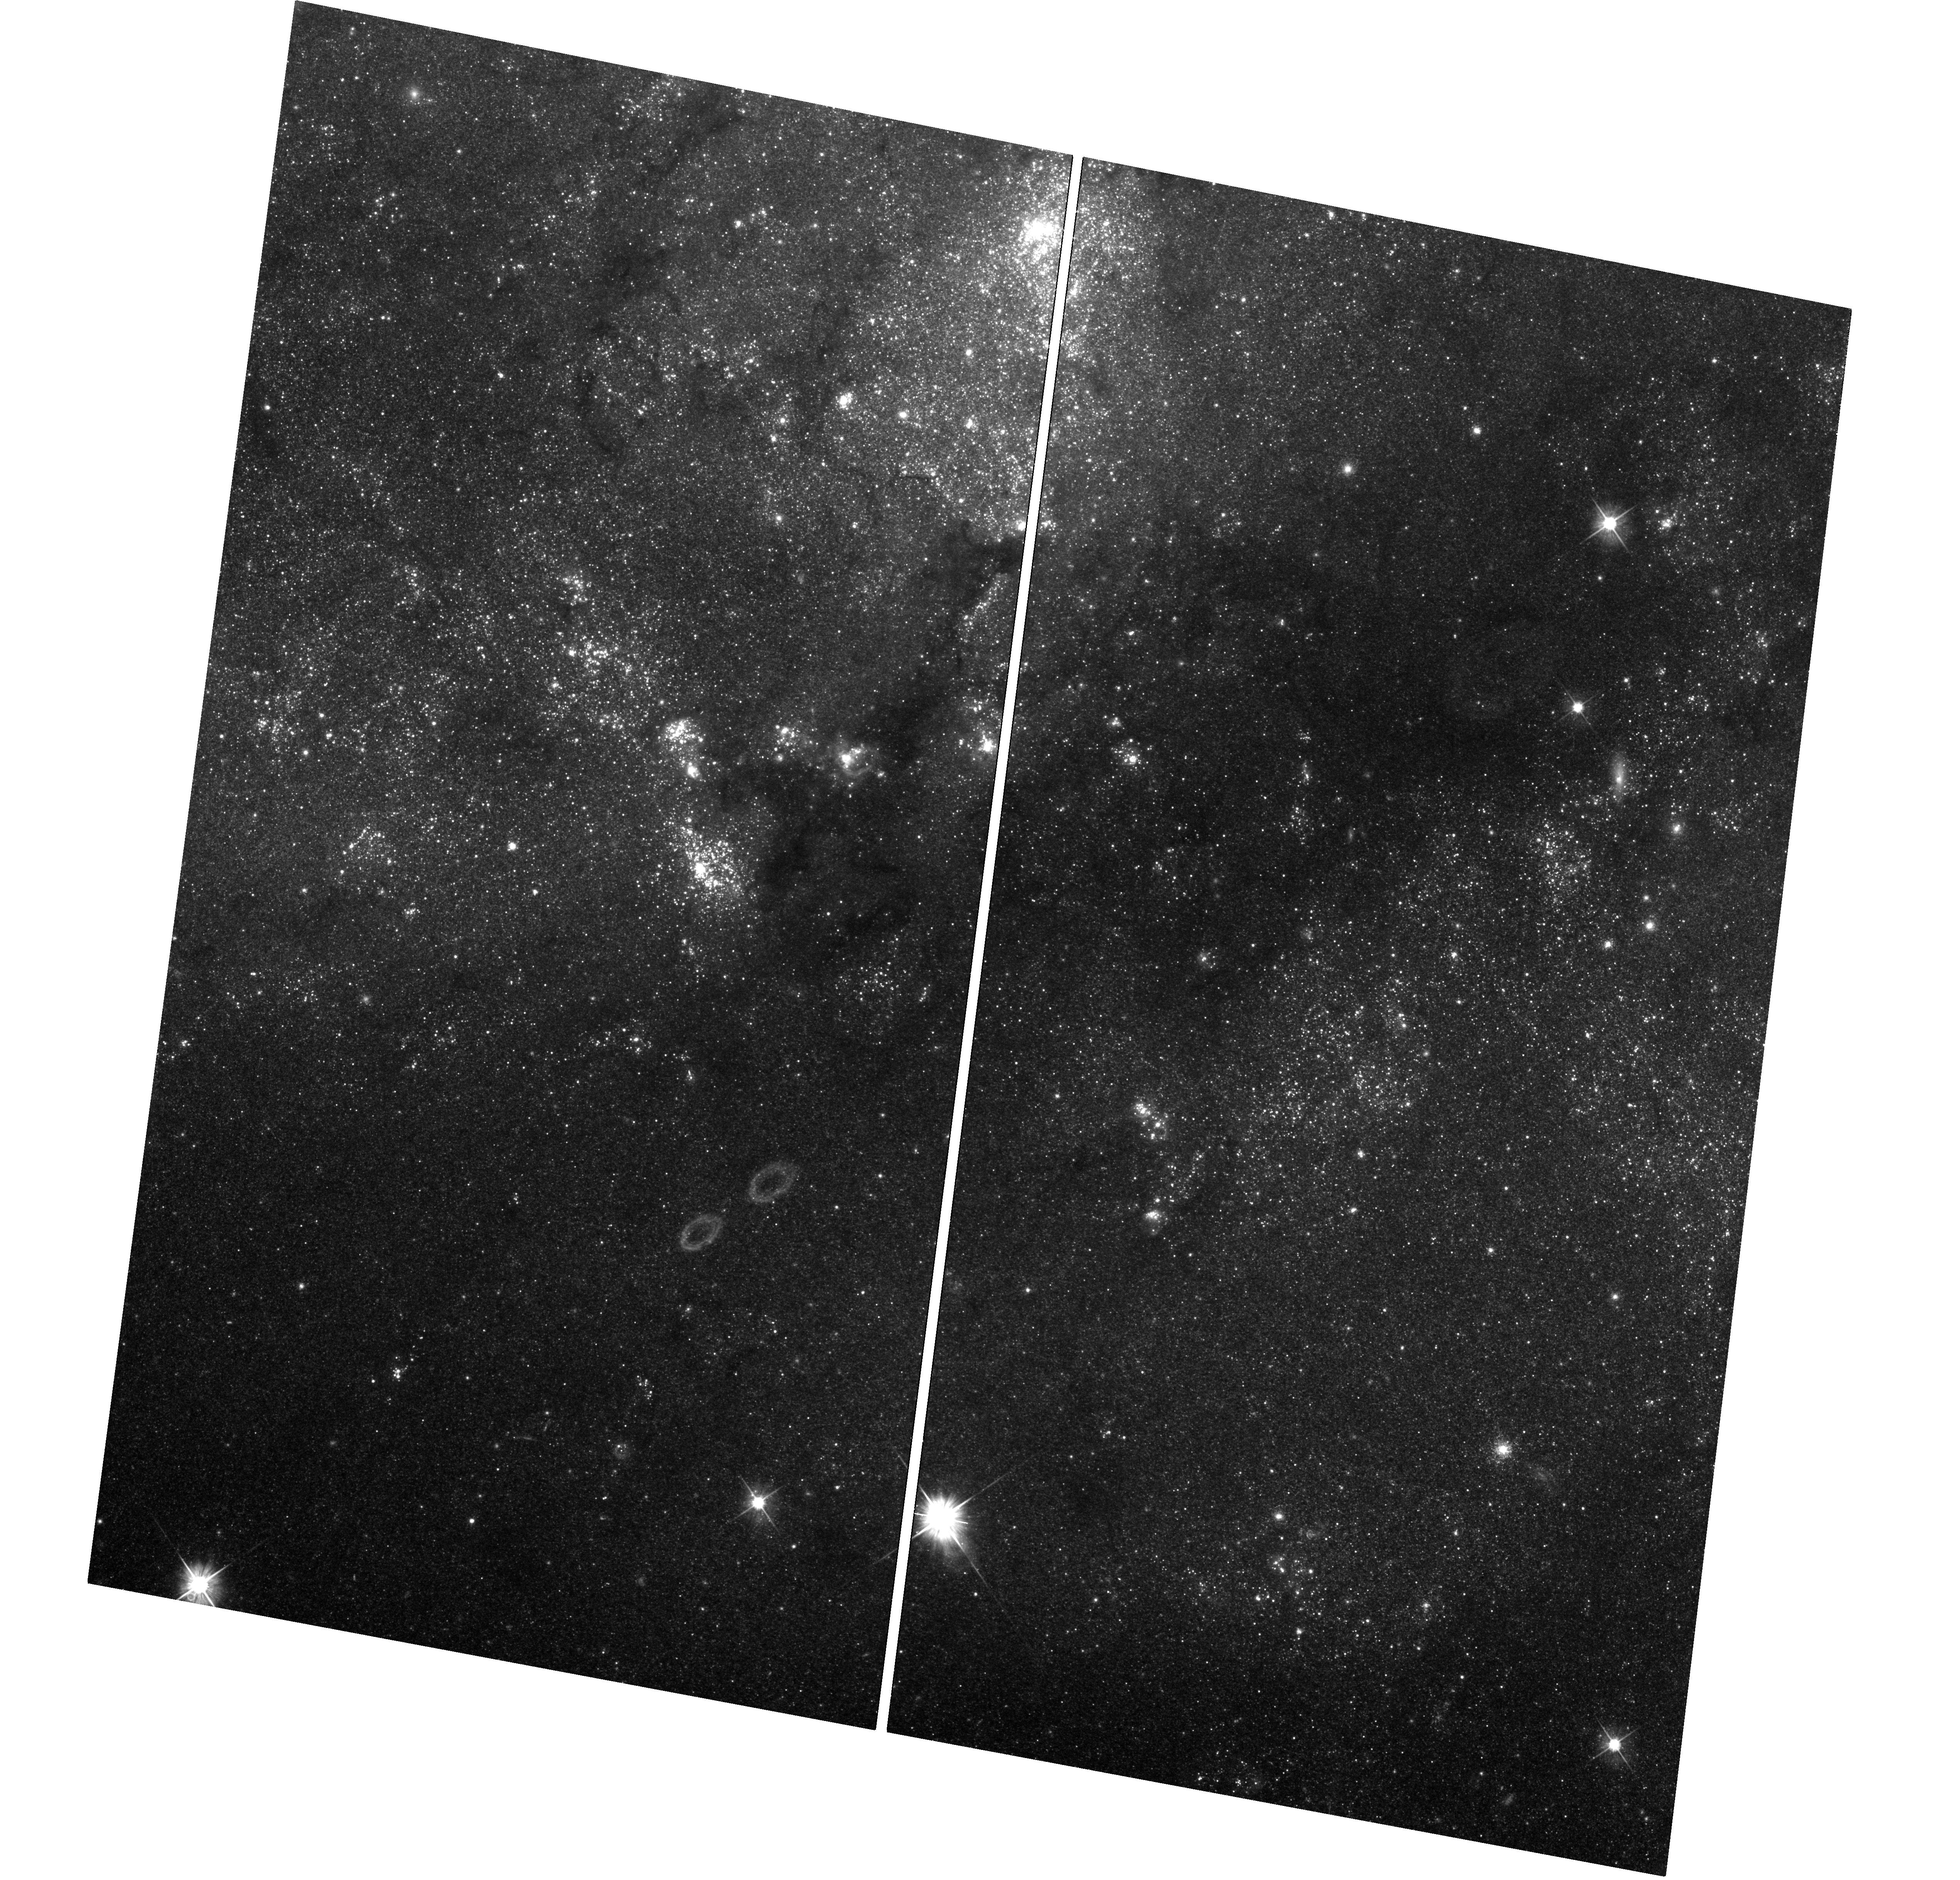
Target: SN-2011FE-EPOCH2UVIS. Instrument: WFC3/UVIS. Filter: F555W. Exposure: 1.4 h. Observation ID: hst_14166_02_wfc3_uvis_f555w_iczj02

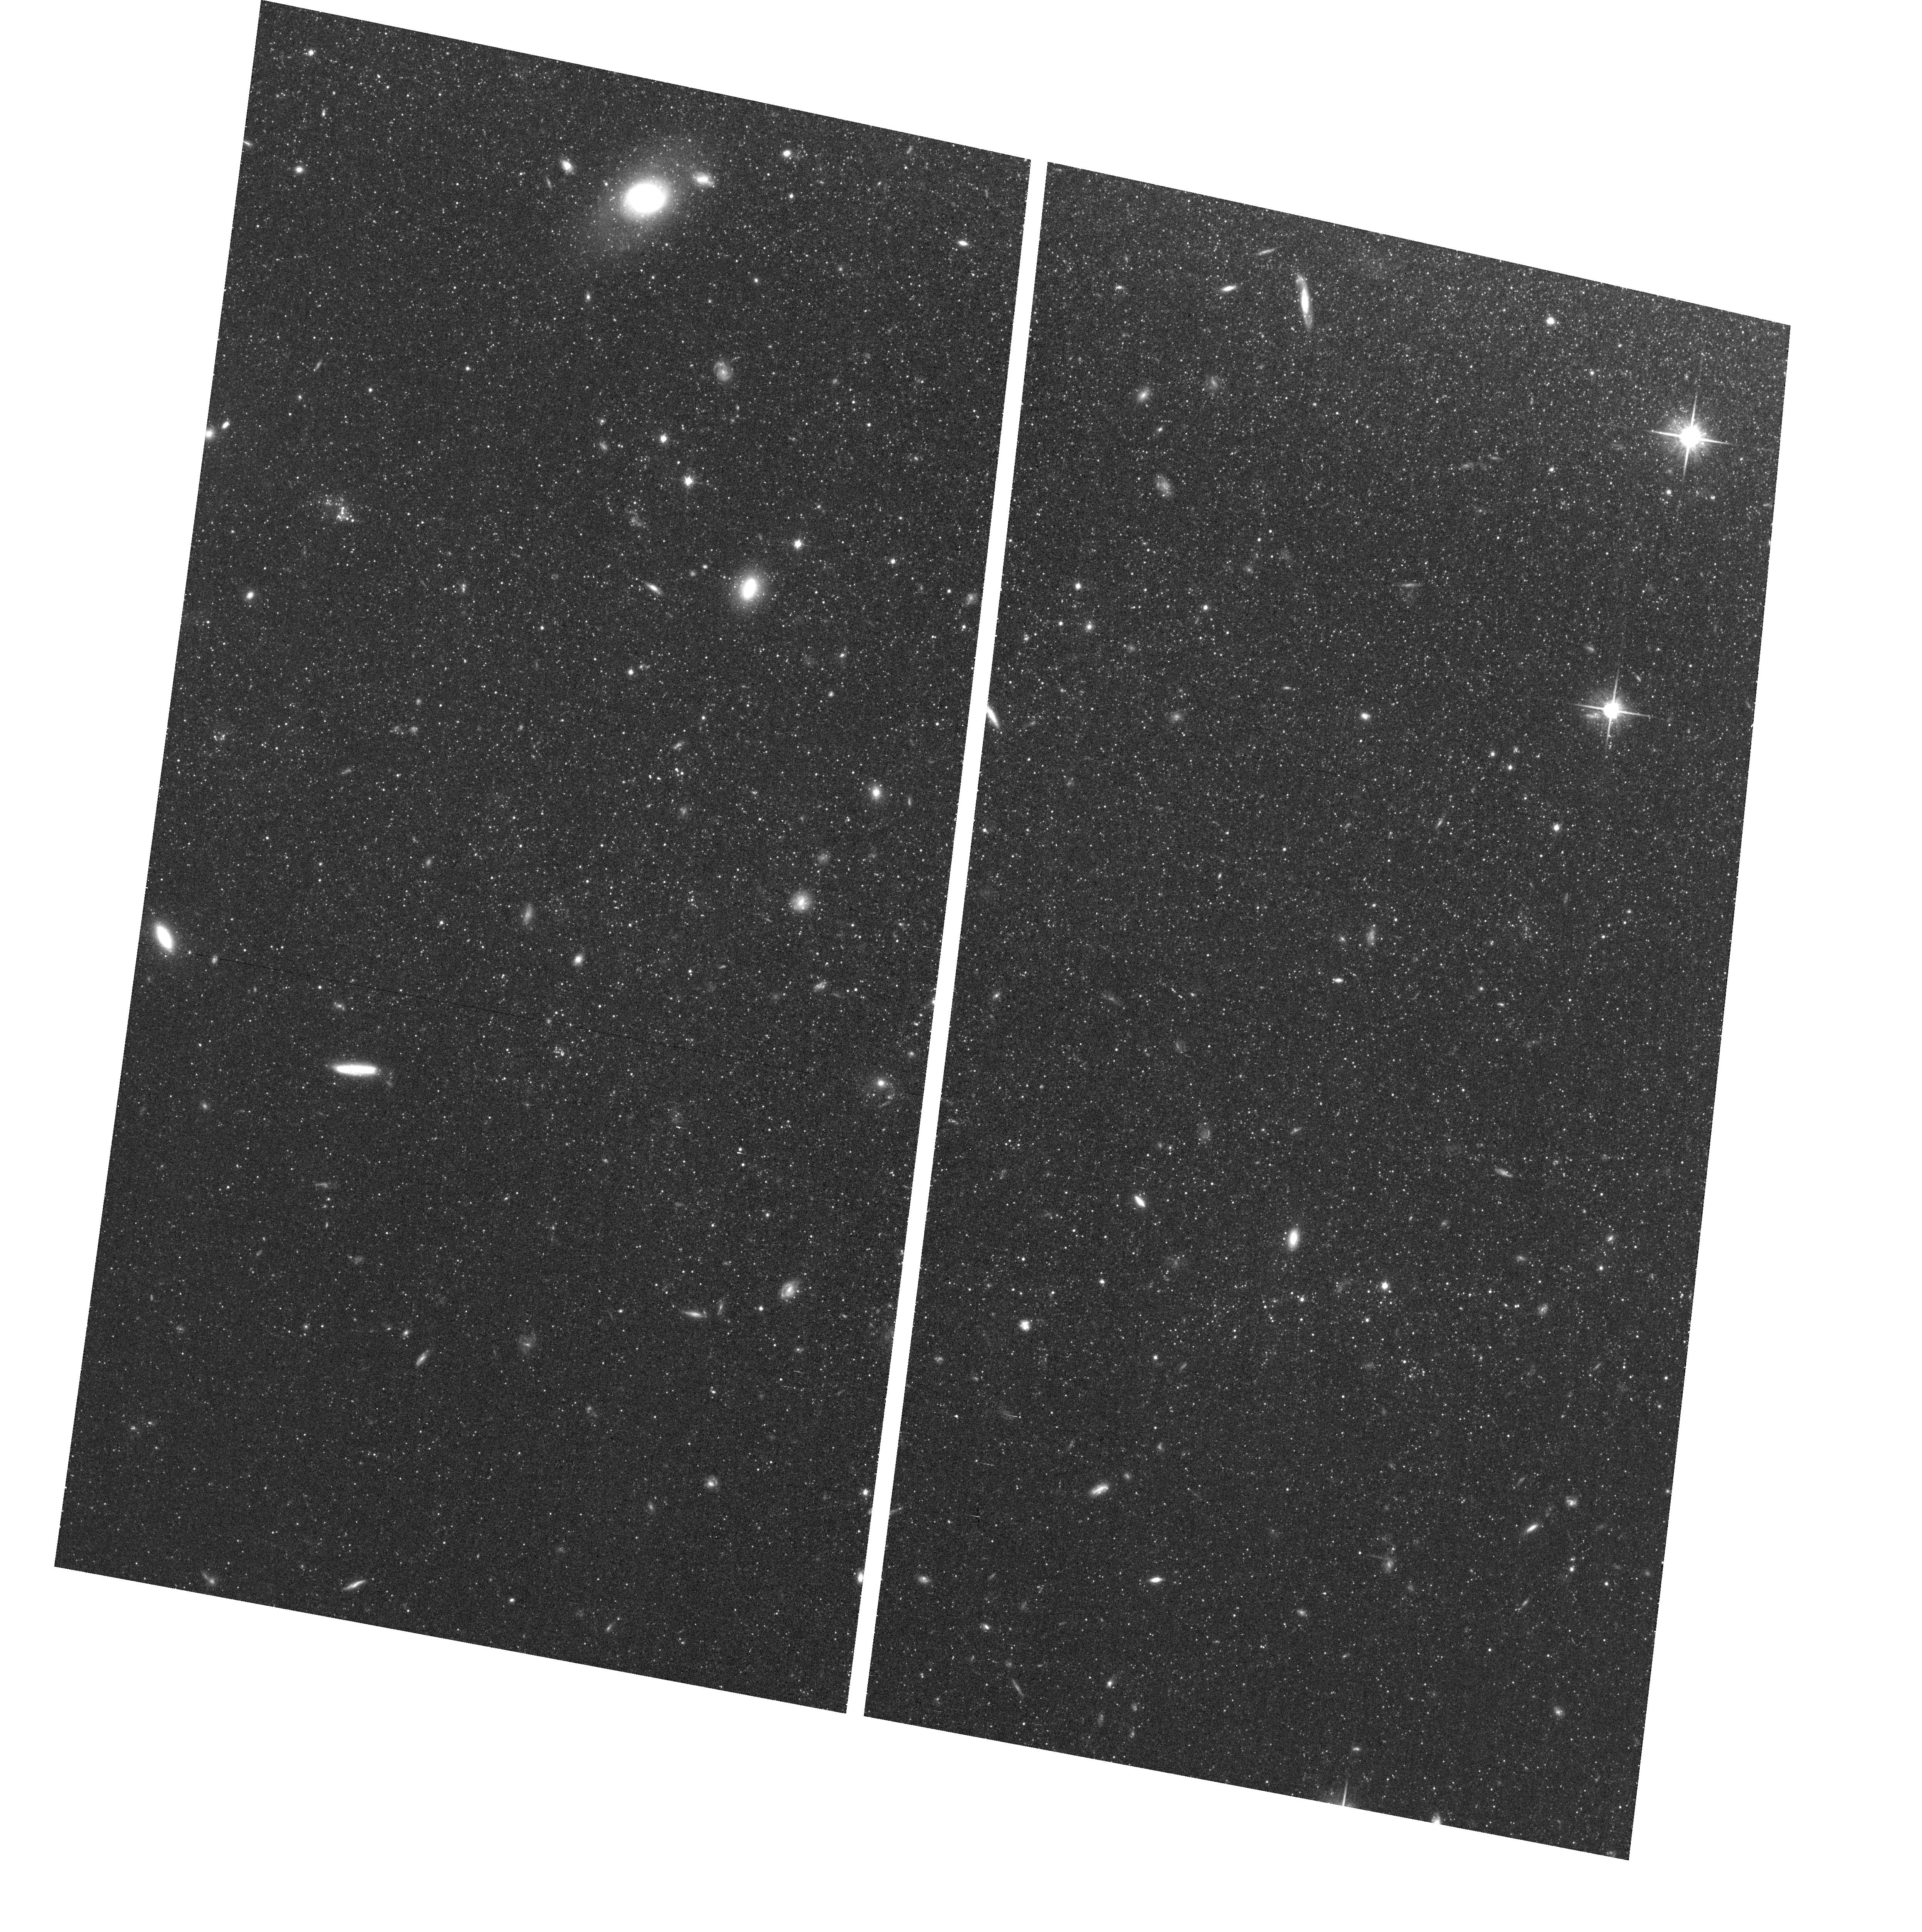
Target: field at RA 210.889°, Dec 54.224°. Instrument: ACS/WFC. Filter: F814W. Exposure: 36 min. Observation ID: hst_14166_01_acs_wfc_f814w_jczj01

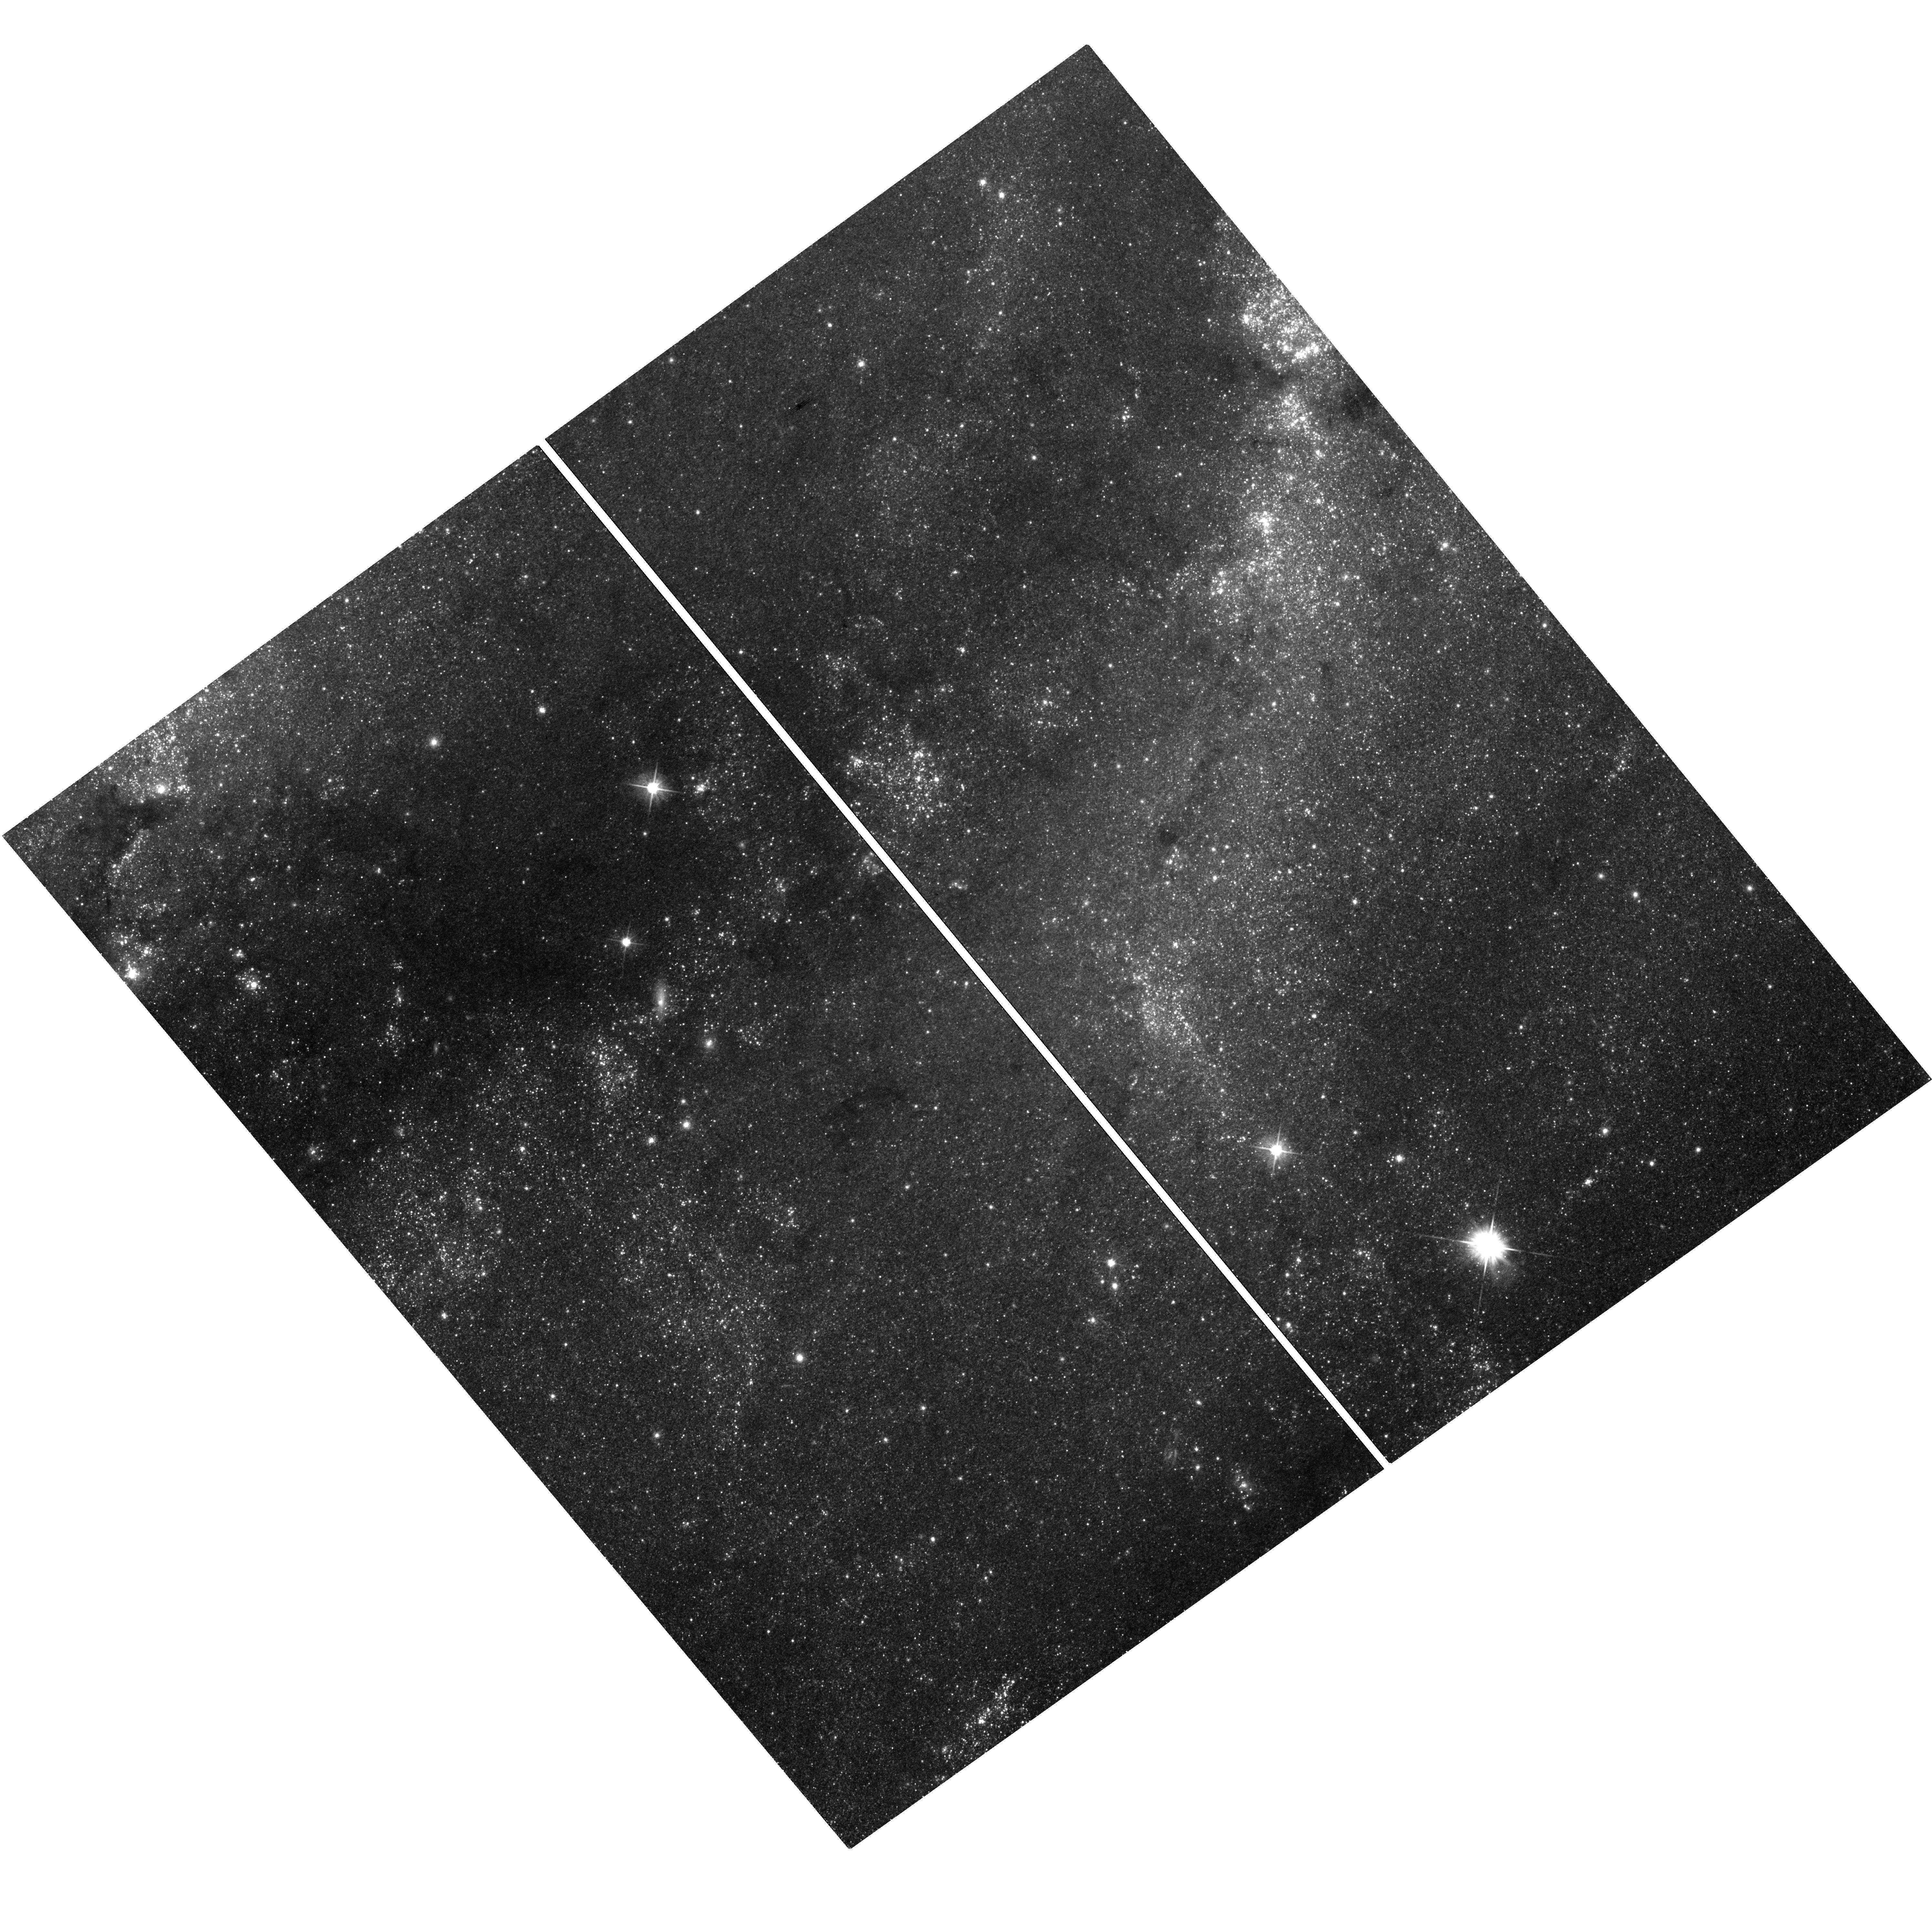
Target: SN-2011FE-EPOCH1. Instrument: WFC3/UVIS. Filter: F555W. Exposure: 23 min. Observation ID: hst_14166_01_wfc3_uvis_f555w_iczj01

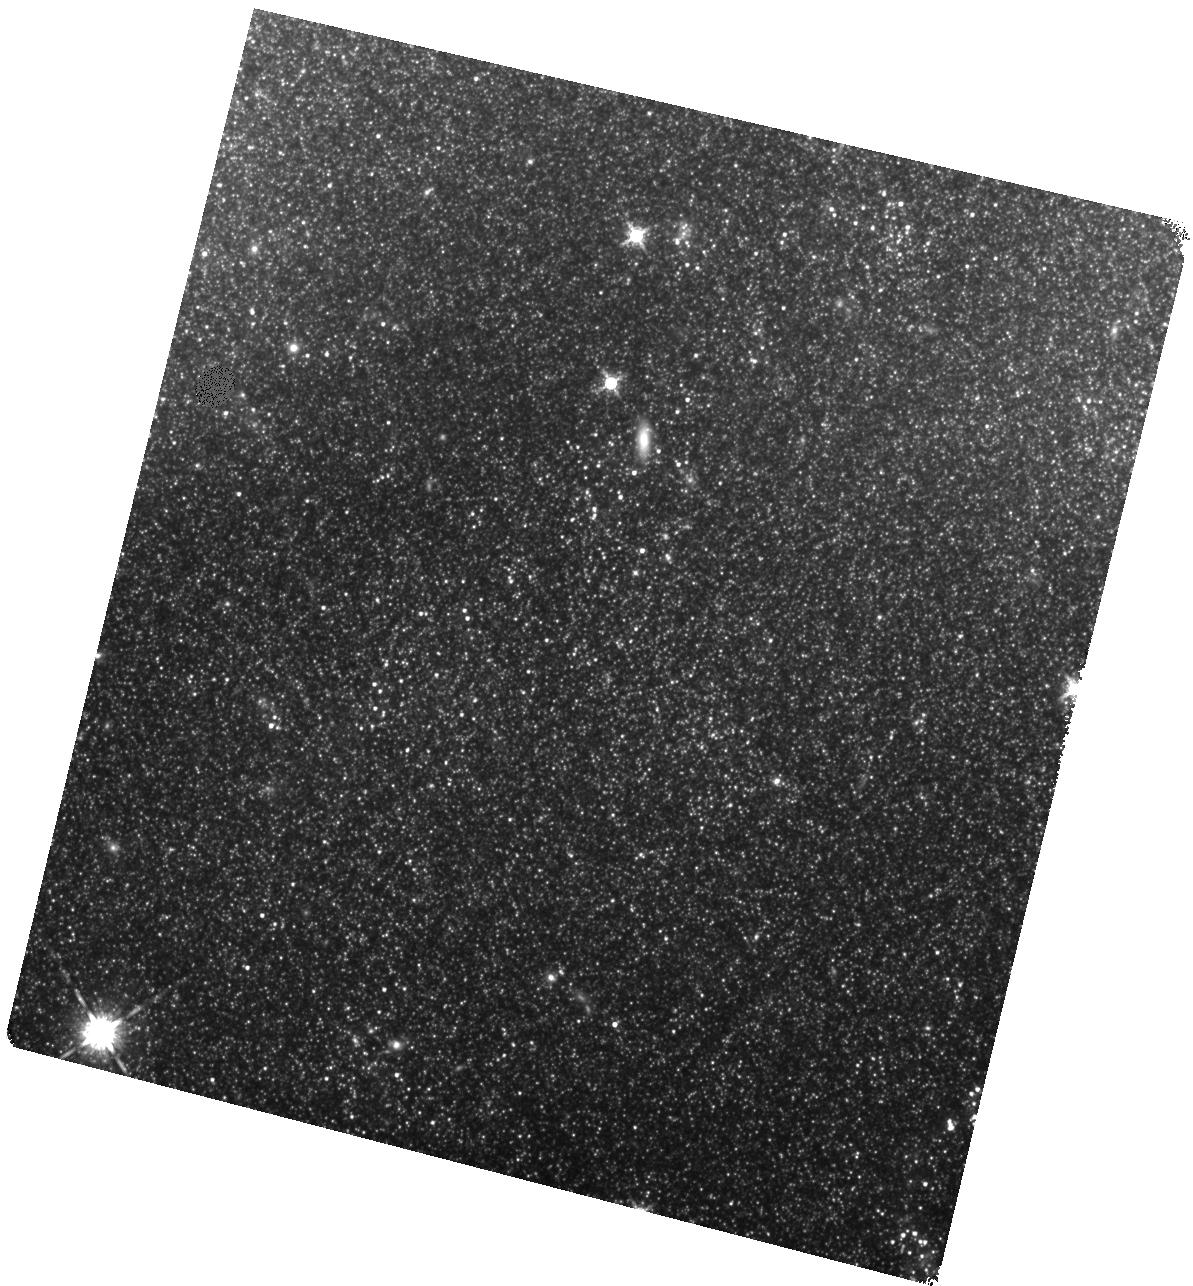
Target: SN-2011FE-EPOCH2IR. Instrument: WFC3/IR. Filter: F160W. Exposure: 2.4 h. Observation ID: hst_14166_03_wfc3_ir_f160w_iczj03

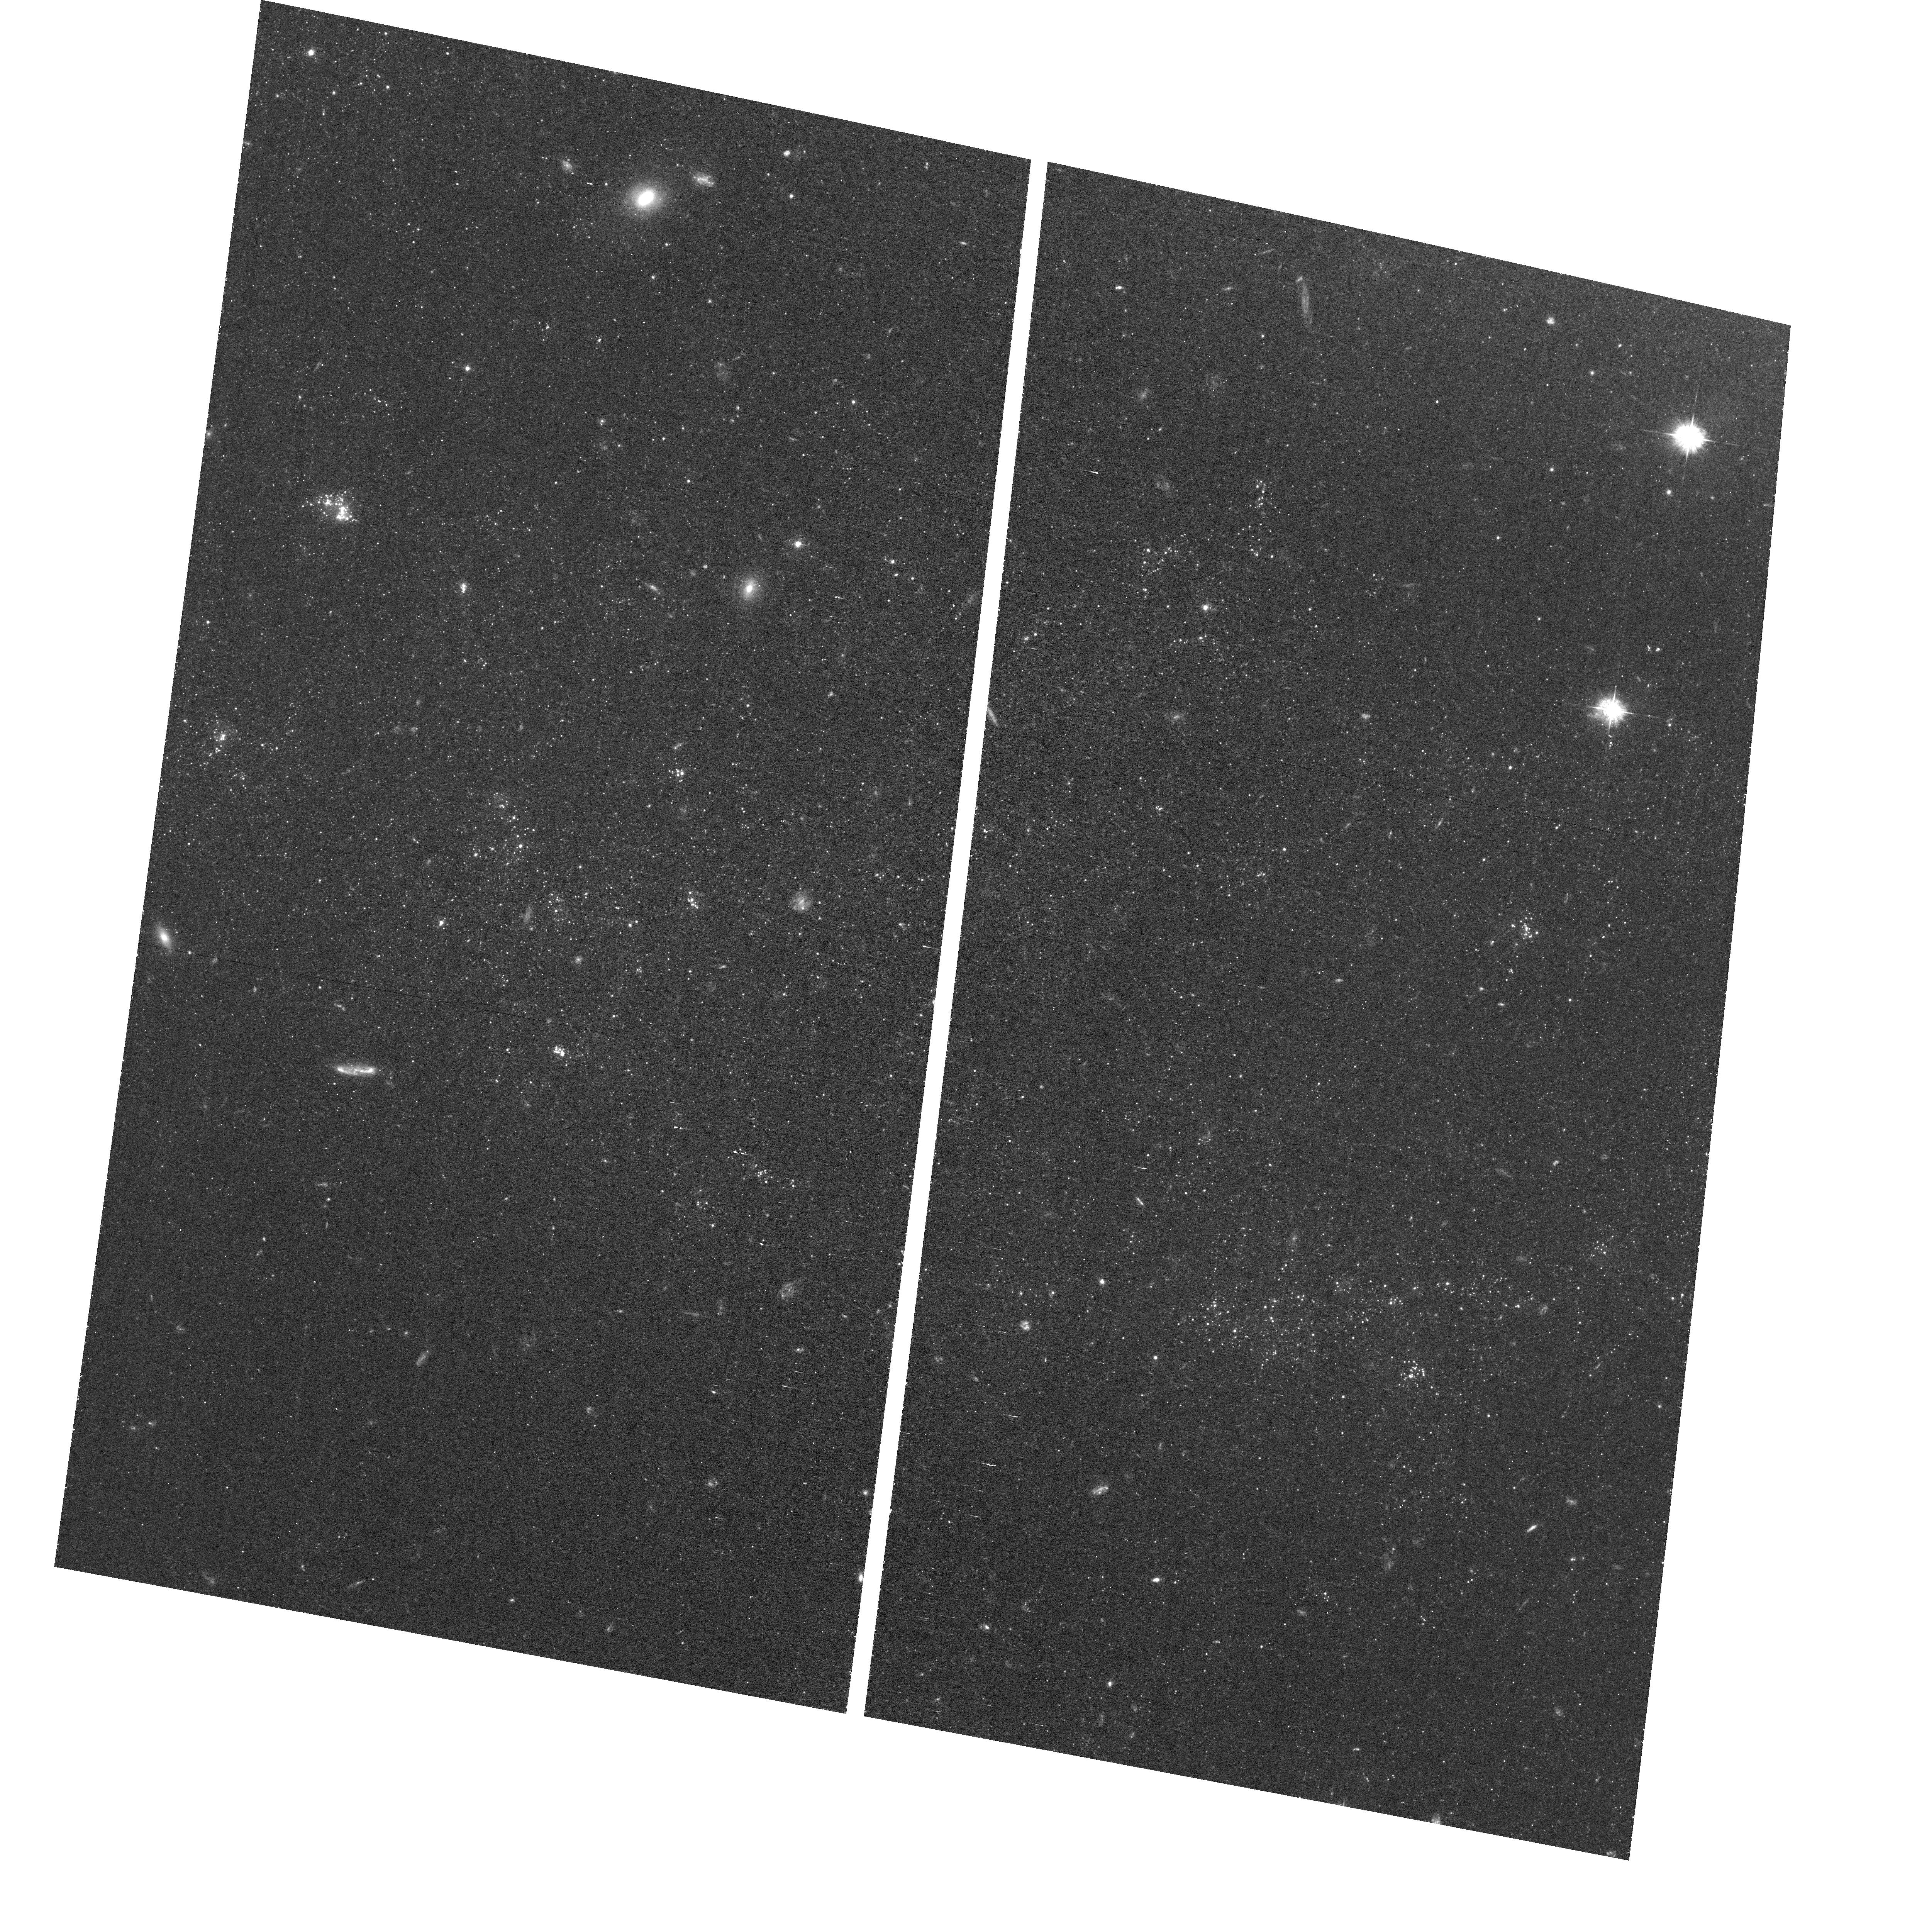
Target: field at RA 210.889°, Dec 54.224°. Instrument: ACS/WFC. Filter: F435W. Exposure: 1.2 h. Observation ID: hst_14166_01_acs_wfc_f435w_jczj01

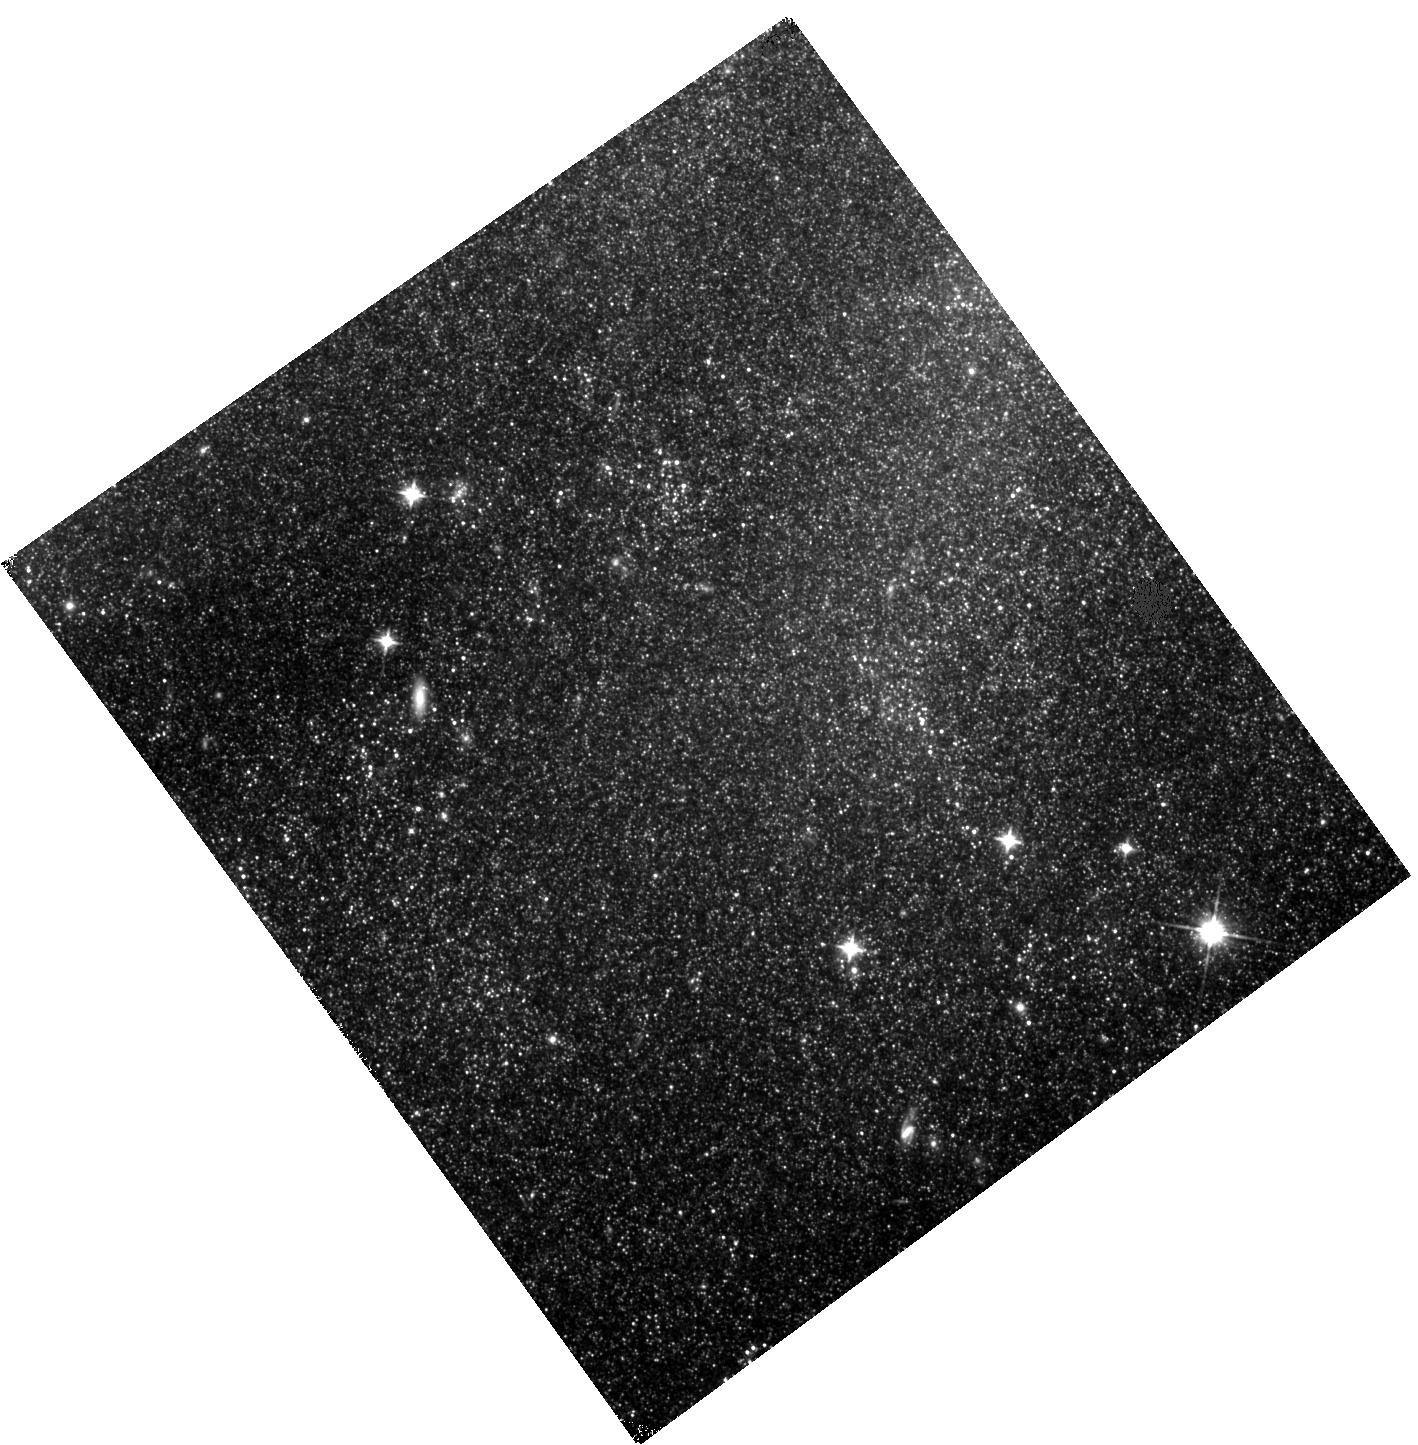
Target: SN-2011FE-EPOCH1. Instrument: WFC3/IR. Filter: F110W. Exposure: 27 min. Observation ID: hst_14166_01_wfc3_ir_f110w_iczj01

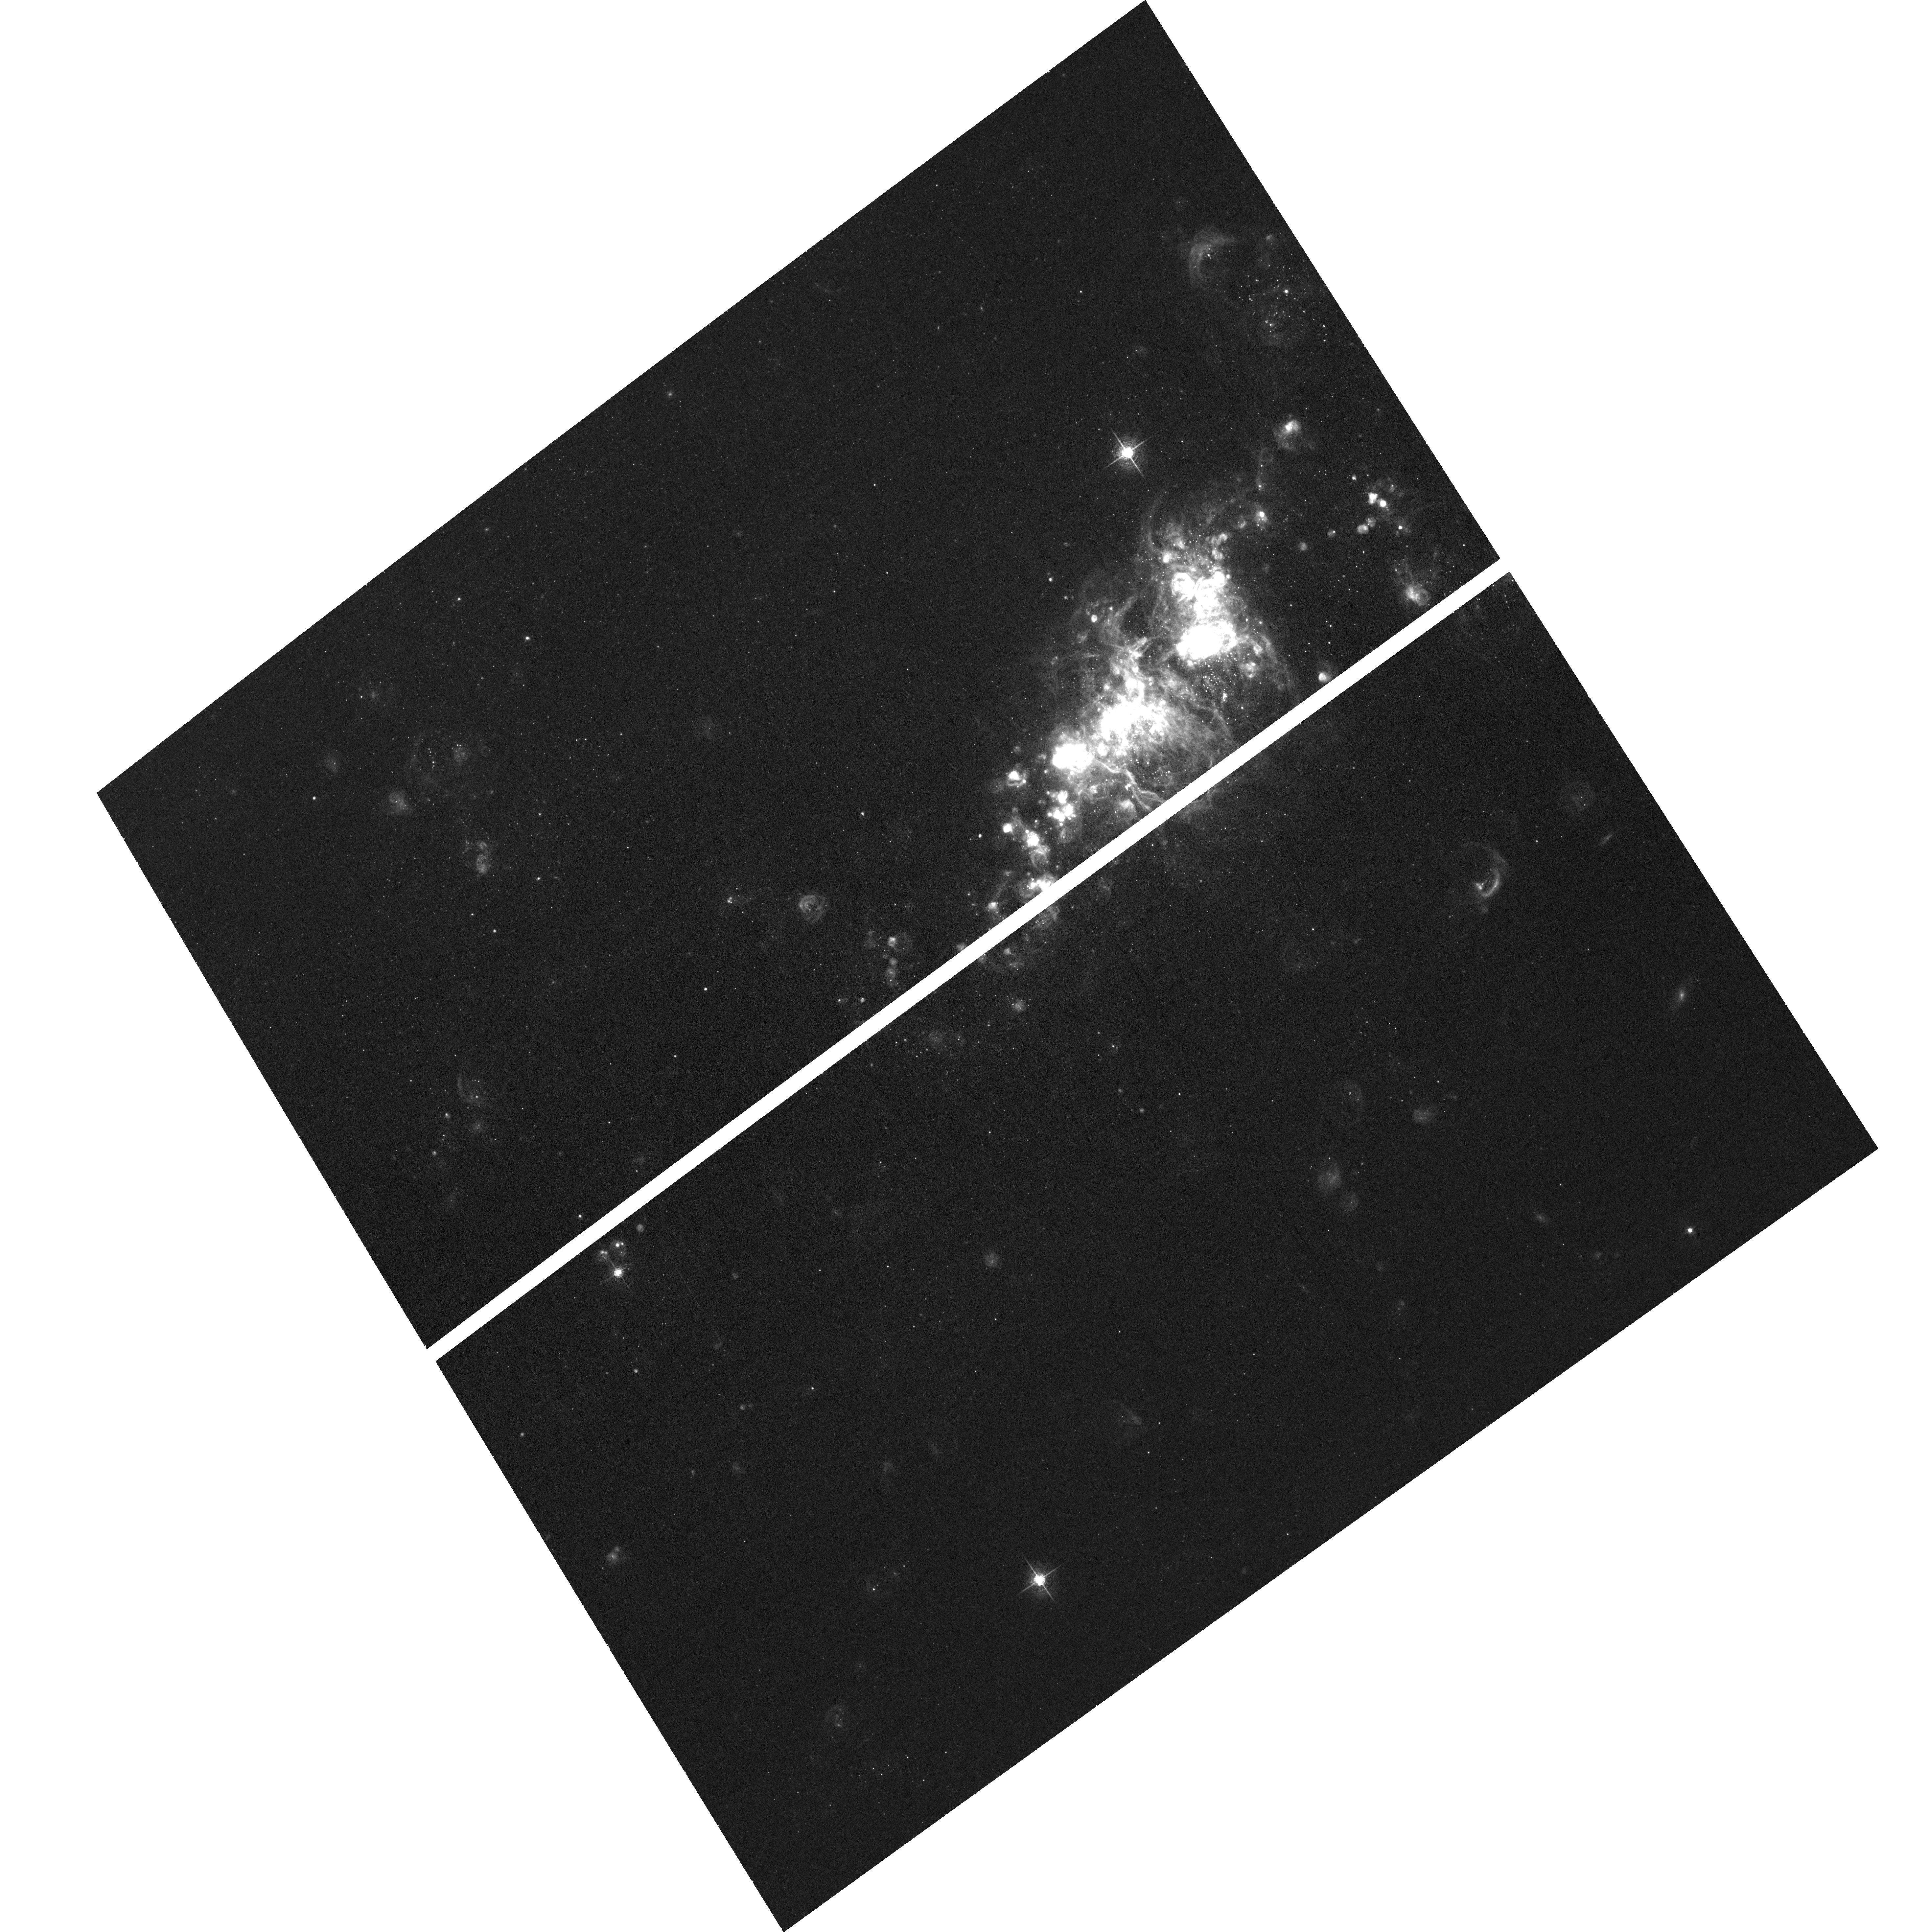
Target: field at RA 210.637°, Dec 54.264°. Instrument: ACS/WFC. Filter: F658N. Exposure: 1.5 h. Observation ID: hst_14166_02_acs_wfc_f658n_jczj02

Whimper of a Bang: Documenting the Final Days of the Nearby Type Ia Supernova 2011fe (PI: Shappee, Benjamin John)

Even though SNe Ia are crucial to cosmological studies as distance indicators, the exact nature of these systems remains theoretically ambiguous and observationally elusive. However, there is a new hope. The very late-time lightcurves of SNe Ia harbor important clues to the natures of their progenitor systems. First, the ejecta from the SN will shock heat a non-degenerate companion, leaving it luminous and visible at very late times after the SN has faded . Second, due to nucleosynthetic effects during explosion, single and double degenerate SNe Ia models are predicted to produce vastly differing amounts of 57Co and 55Fe. 57Co and 55Fe dominate the power of the very late time light curves of SNe Ia after >1050 days after the initial explosion. Broadband observations of the bolometric luminosity at these epochs have the ability to measure the ratio of these two isotopes and thus discriminate between progenitor models. As the brightest SN Ia in nearly 40 years, SN 2011fe offers a prime opportunity to follow a SN Ia to such late epochs. Here we propose HST WFC3 optical and IR photometry of SN 2011fe to observe the transition from a 56Co to a 57Co powered lightcurve and to constrain a possible shock-heated companion. These observations will place unique constraints on progenitor systems of SNe Ia. SN 2011fe, having been already observed for more than 1300 days and a factor of a million in flux, is likely to remain the best studied normal SN Ia of our generation and if these observations are not made this cycle, they will likely never be done with Hubble.